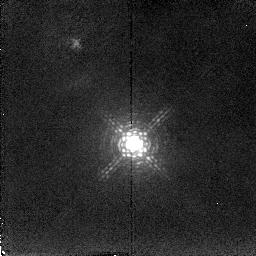
Target: MARKARIAN6
Instrument: NICMOS/NIC2
Filter: F216N
Exposure: 16 min
Observation ID: n4sb02030

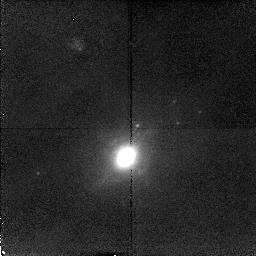
Target: MARKARIAN938
Instrument: NICMOS/NIC2
Filter: F212N
Exposure: 16 min
Observation ID: n4sb01010

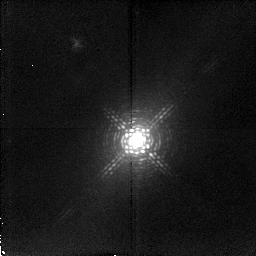
Target: IC4329A
Instrument: NICMOS/NIC2
Filter: F215N
Exposure: 20 min
Observation ID: n4sb04020

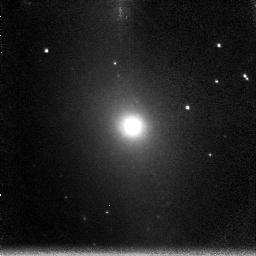
Target: NGC5643
Instrument: NICMOS/NIC3
Filter: F200N
Exposure: 14 min
Observation ID: n4sb10050

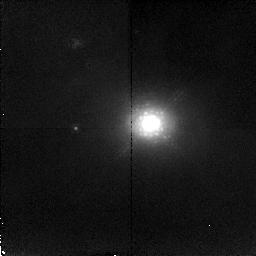
Target: NGC3227
Instrument: NICMOS/NIC2
Filter: F215N
Exposure: 20 min
Observation ID: n4sb03020

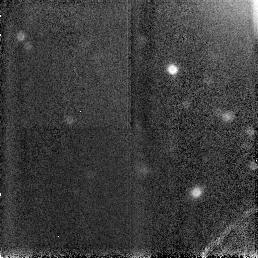
Target: NGC5506
Instrument: NICMOS/NIC3
Filter: F160W
Exposure: 6 min
Observation ID: n4sb06030

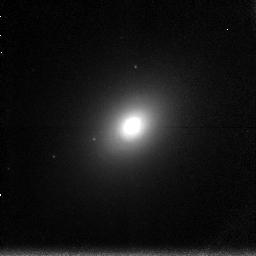
Target: NGC2110
Instrument: NICMOS/NIC3
Filter: F196N
Exposure: 20 min
Observation ID: n4sb07010

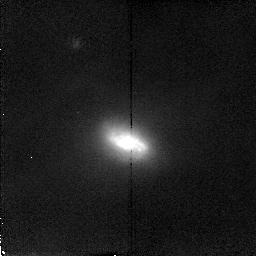
Target: MARKARIAN1066
Instrument: NICMOS/NIC2
Filter: F212N
Exposure: 16 min
Observation ID: n4sb05020

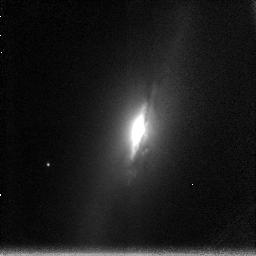
Target: NGC2992
Instrument: NICMOS/NIC3
Filter: F200N
Exposure: 14 min
Observation ID: n4sb08050

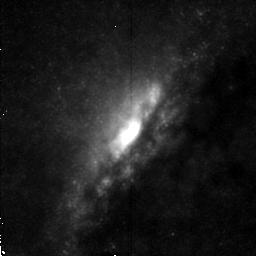
Target: NGC4945
Instrument: NICMOS/NIC2
Filter: F212N
Exposure: 16 min
Observation ID: n4sb09020

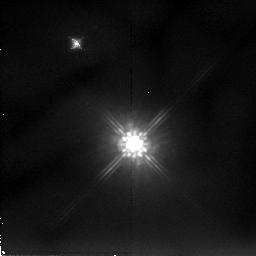
Target: MARKARIAN6
Instrument: NICMOS/NIC2
Filter: F205W
Exposure: 10 min
Observation ID: n4sb02010

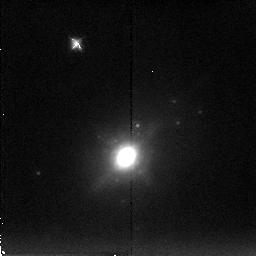
Target: MARKARIAN938
Instrument: NICMOS/NIC2
Filter: F222M
Exposure: 7 min
Observation ID: n4sb01030

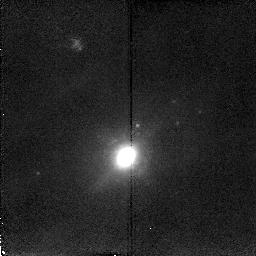
Target: MARKARIAN938
Instrument: NICMOS/NIC2
Filter: F216N
Exposure: 16 min
Observation ID: n4sb01020

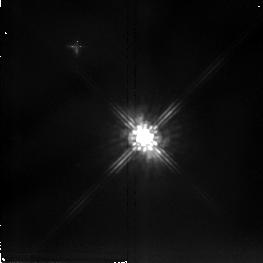
Target: NGC5506
Instrument: NICMOS/NIC2
Filter: F205W
Exposure: 6 min
Observation ID: n4sb06010

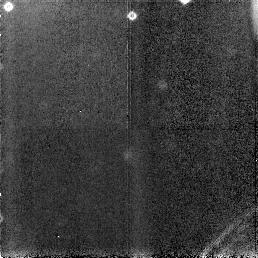
Target: NGC2992
Instrument: NICMOS/NIC3
Filter: F160W
Exposure: 6 min
Observation ID: n4sb08030

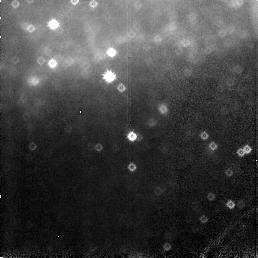
Target: NGC5643
Instrument: NICMOS/NIC3
Filter: F160W
Exposure: 6 min
Observation ID: n4sb10030

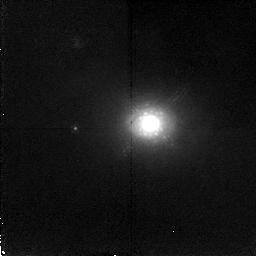
Target: NGC3227
Instrument: NICMOS/NIC2
Filter: F212N
Exposure: 20 min
Observation ID: n4sb03010

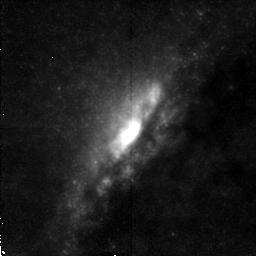
Target: NGC4945
Instrument: NICMOS/NIC2
Filter: F215N
Exposure: 16 min
Observation ID: n4sb09030

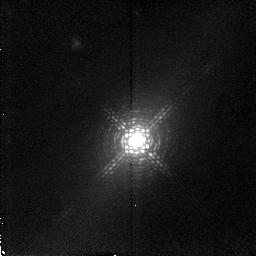
Target: IC4329A
Instrument: NICMOS/NIC2
Filter: F212N
Exposure: 20 min
Observation ID: n4sb04010

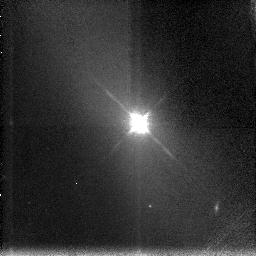
Target: NGC5506
Instrument: NICMOS/NIC3
Filter: F196N
Exposure: 14 min
Observation ID: n4sb06040

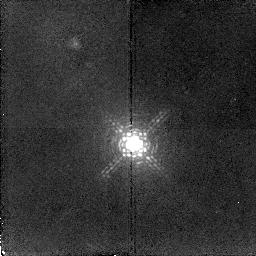
Target: MARKARIAN6
Instrument: NICMOS/NIC2
Filter: F212N
Exposure: 16 min
Observation ID: n4sb02020

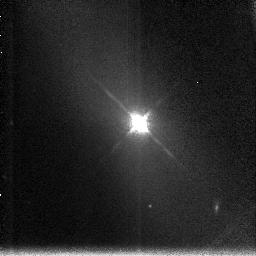
Target: NGC5506
Instrument: NICMOS/NIC3
Filter: F200N
Exposure: 14 min
Observation ID: n4sb06050

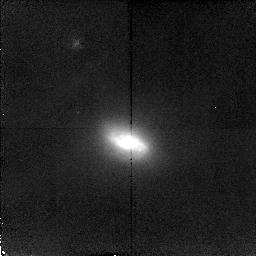
Target: MARKARIAN1066
Instrument: NICMOS/NIC2
Filter: F215N
Exposure: 16 min
Observation ID: n4sb05030

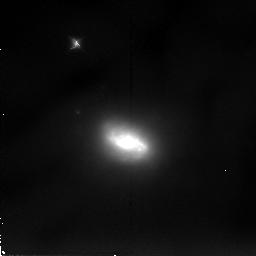
Target: MARKARIAN1066
Instrument: NICMOS/NIC2
Filter: F205W
Exposure: 7 min
Observation ID: n4sb05010

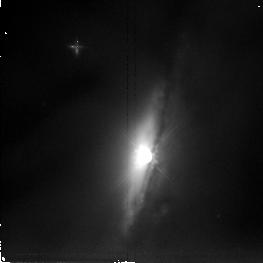
Target: NGC2992
Instrument: NICMOS/NIC2
Filter: F205W
Exposure: 6 min
Observation ID: n4sb08010

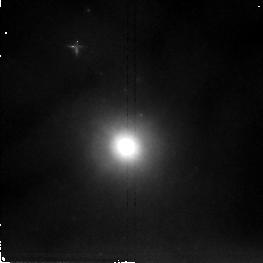
Target: NGC5643
Instrument: NICMOS/NIC2
Filter: F205W
Exposure: 6 min
Observation ID: n4sb10010

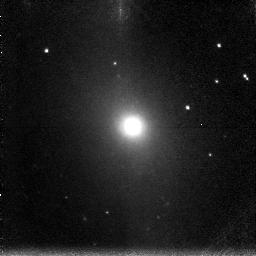
Target: NGC5643
Instrument: NICMOS/NIC3
Filter: F196N
Exposure: 14 min
Observation ID: n4sb10040

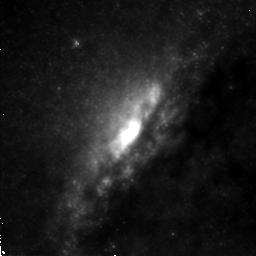
Target: NGC4945
Instrument: NICMOS/NIC2
Filter: F205W
Exposure: 7 min
Observation ID: n4sb09010

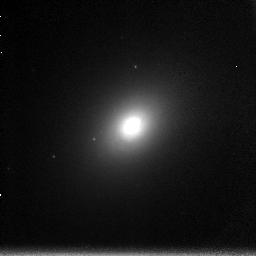
Target: NGC2110
Instrument: NICMOS/NIC3
Filter: F200N
Exposure: 20 min
Observation ID: n4sb07020

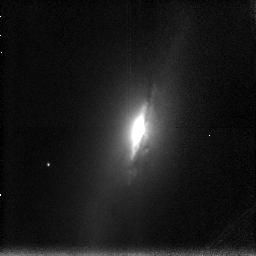
Target: NGC2992
Instrument: NICMOS/NIC3
Filter: F196N
Exposure: 14 min
Observation ID: n4sb08040

The Morphology of Dense Gas in Seyferts , Obscuration and Fueling of AGNs (PI: Quillen, Alice)

Near-infrared color maps and images in H_2 emission will be used to trace hot and cold dense gas in 10 Seyfert galaxies. Geometry and opacity of obscuring material will be traced through IR-color maps and the H_2 emission maps. Comparison of the dense gas distribution between the Seyferts will allow us to test unification schemes and models for AGN evolution. Inflow and fueling rates to the AGN can be estimated depending upon the morphology. If a bar is present inflow rates will be estimated from the torque on the gas from the bar. If a disk is present, inflow rates will be estimated from the thickness of the disk. Interaction of the disk with the activity in the central regions will be traced by H_2 emission from a hot dense molecular component.